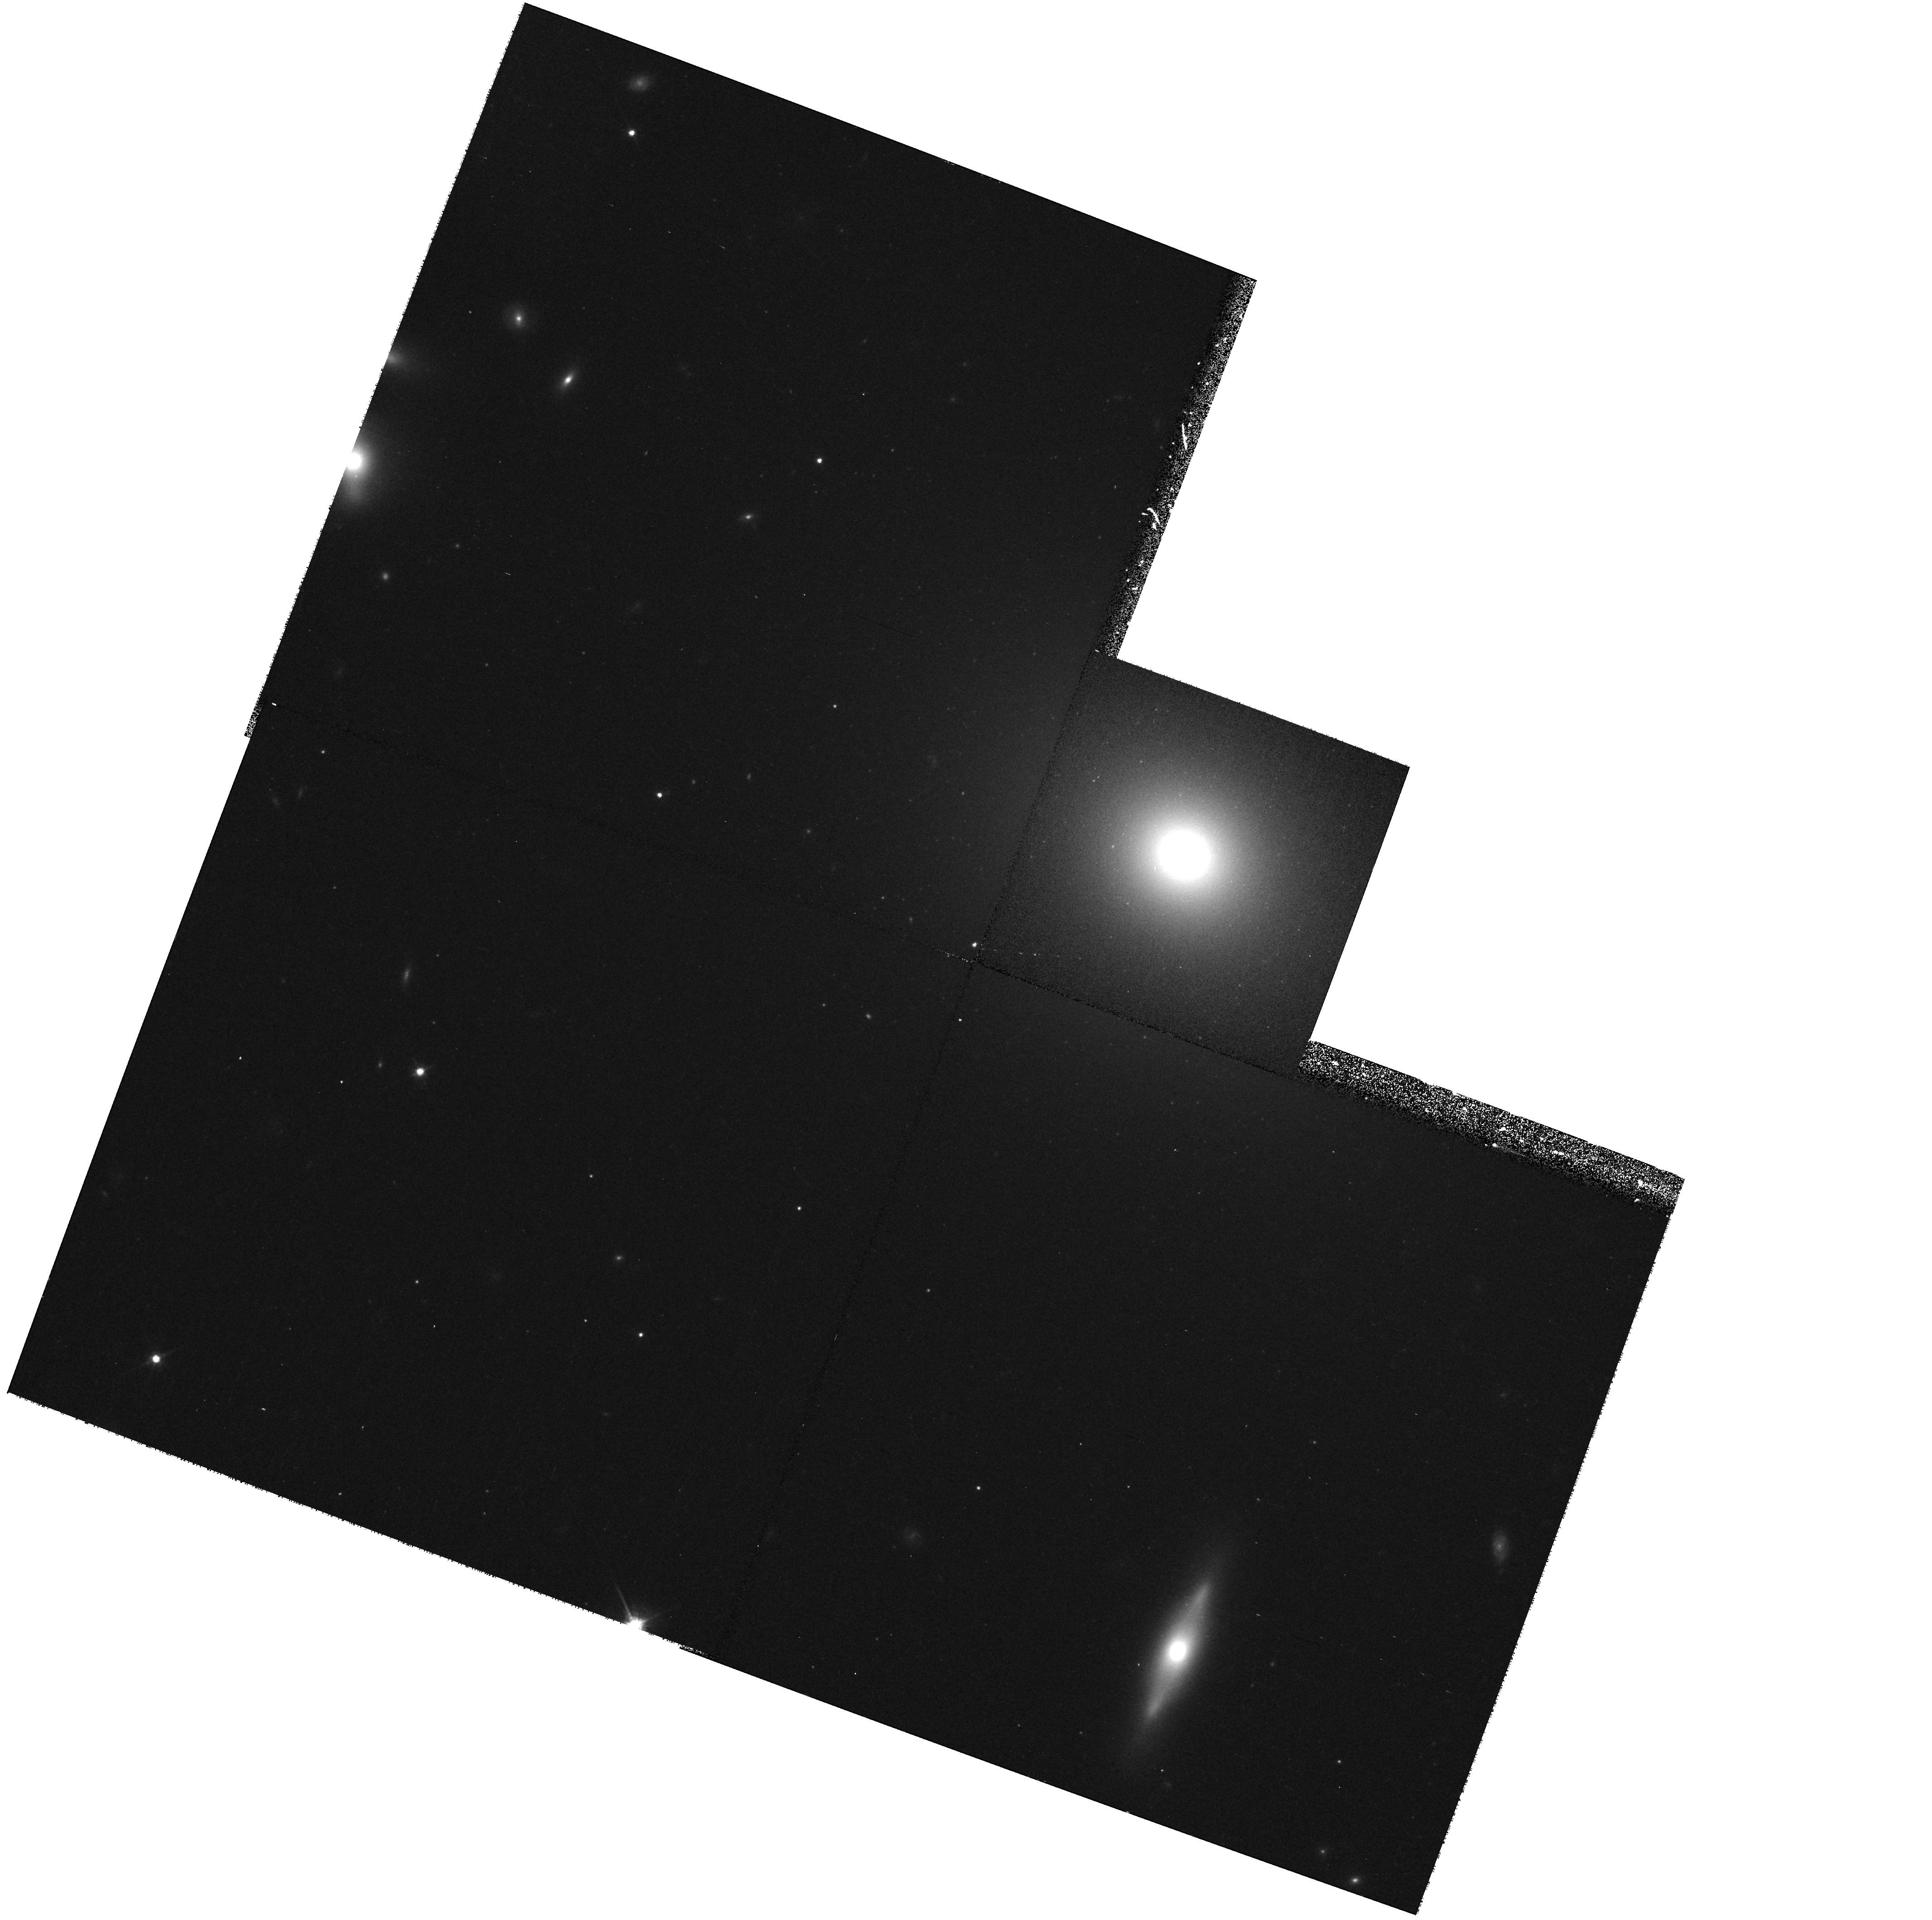
Target: ABELL1836-BCG
Instrument: WFPC2/PC
Filter: F814W
Exposure: 17 min
Observation ID: hst_8683_49_wfpc2_pc_f814w_u62g49

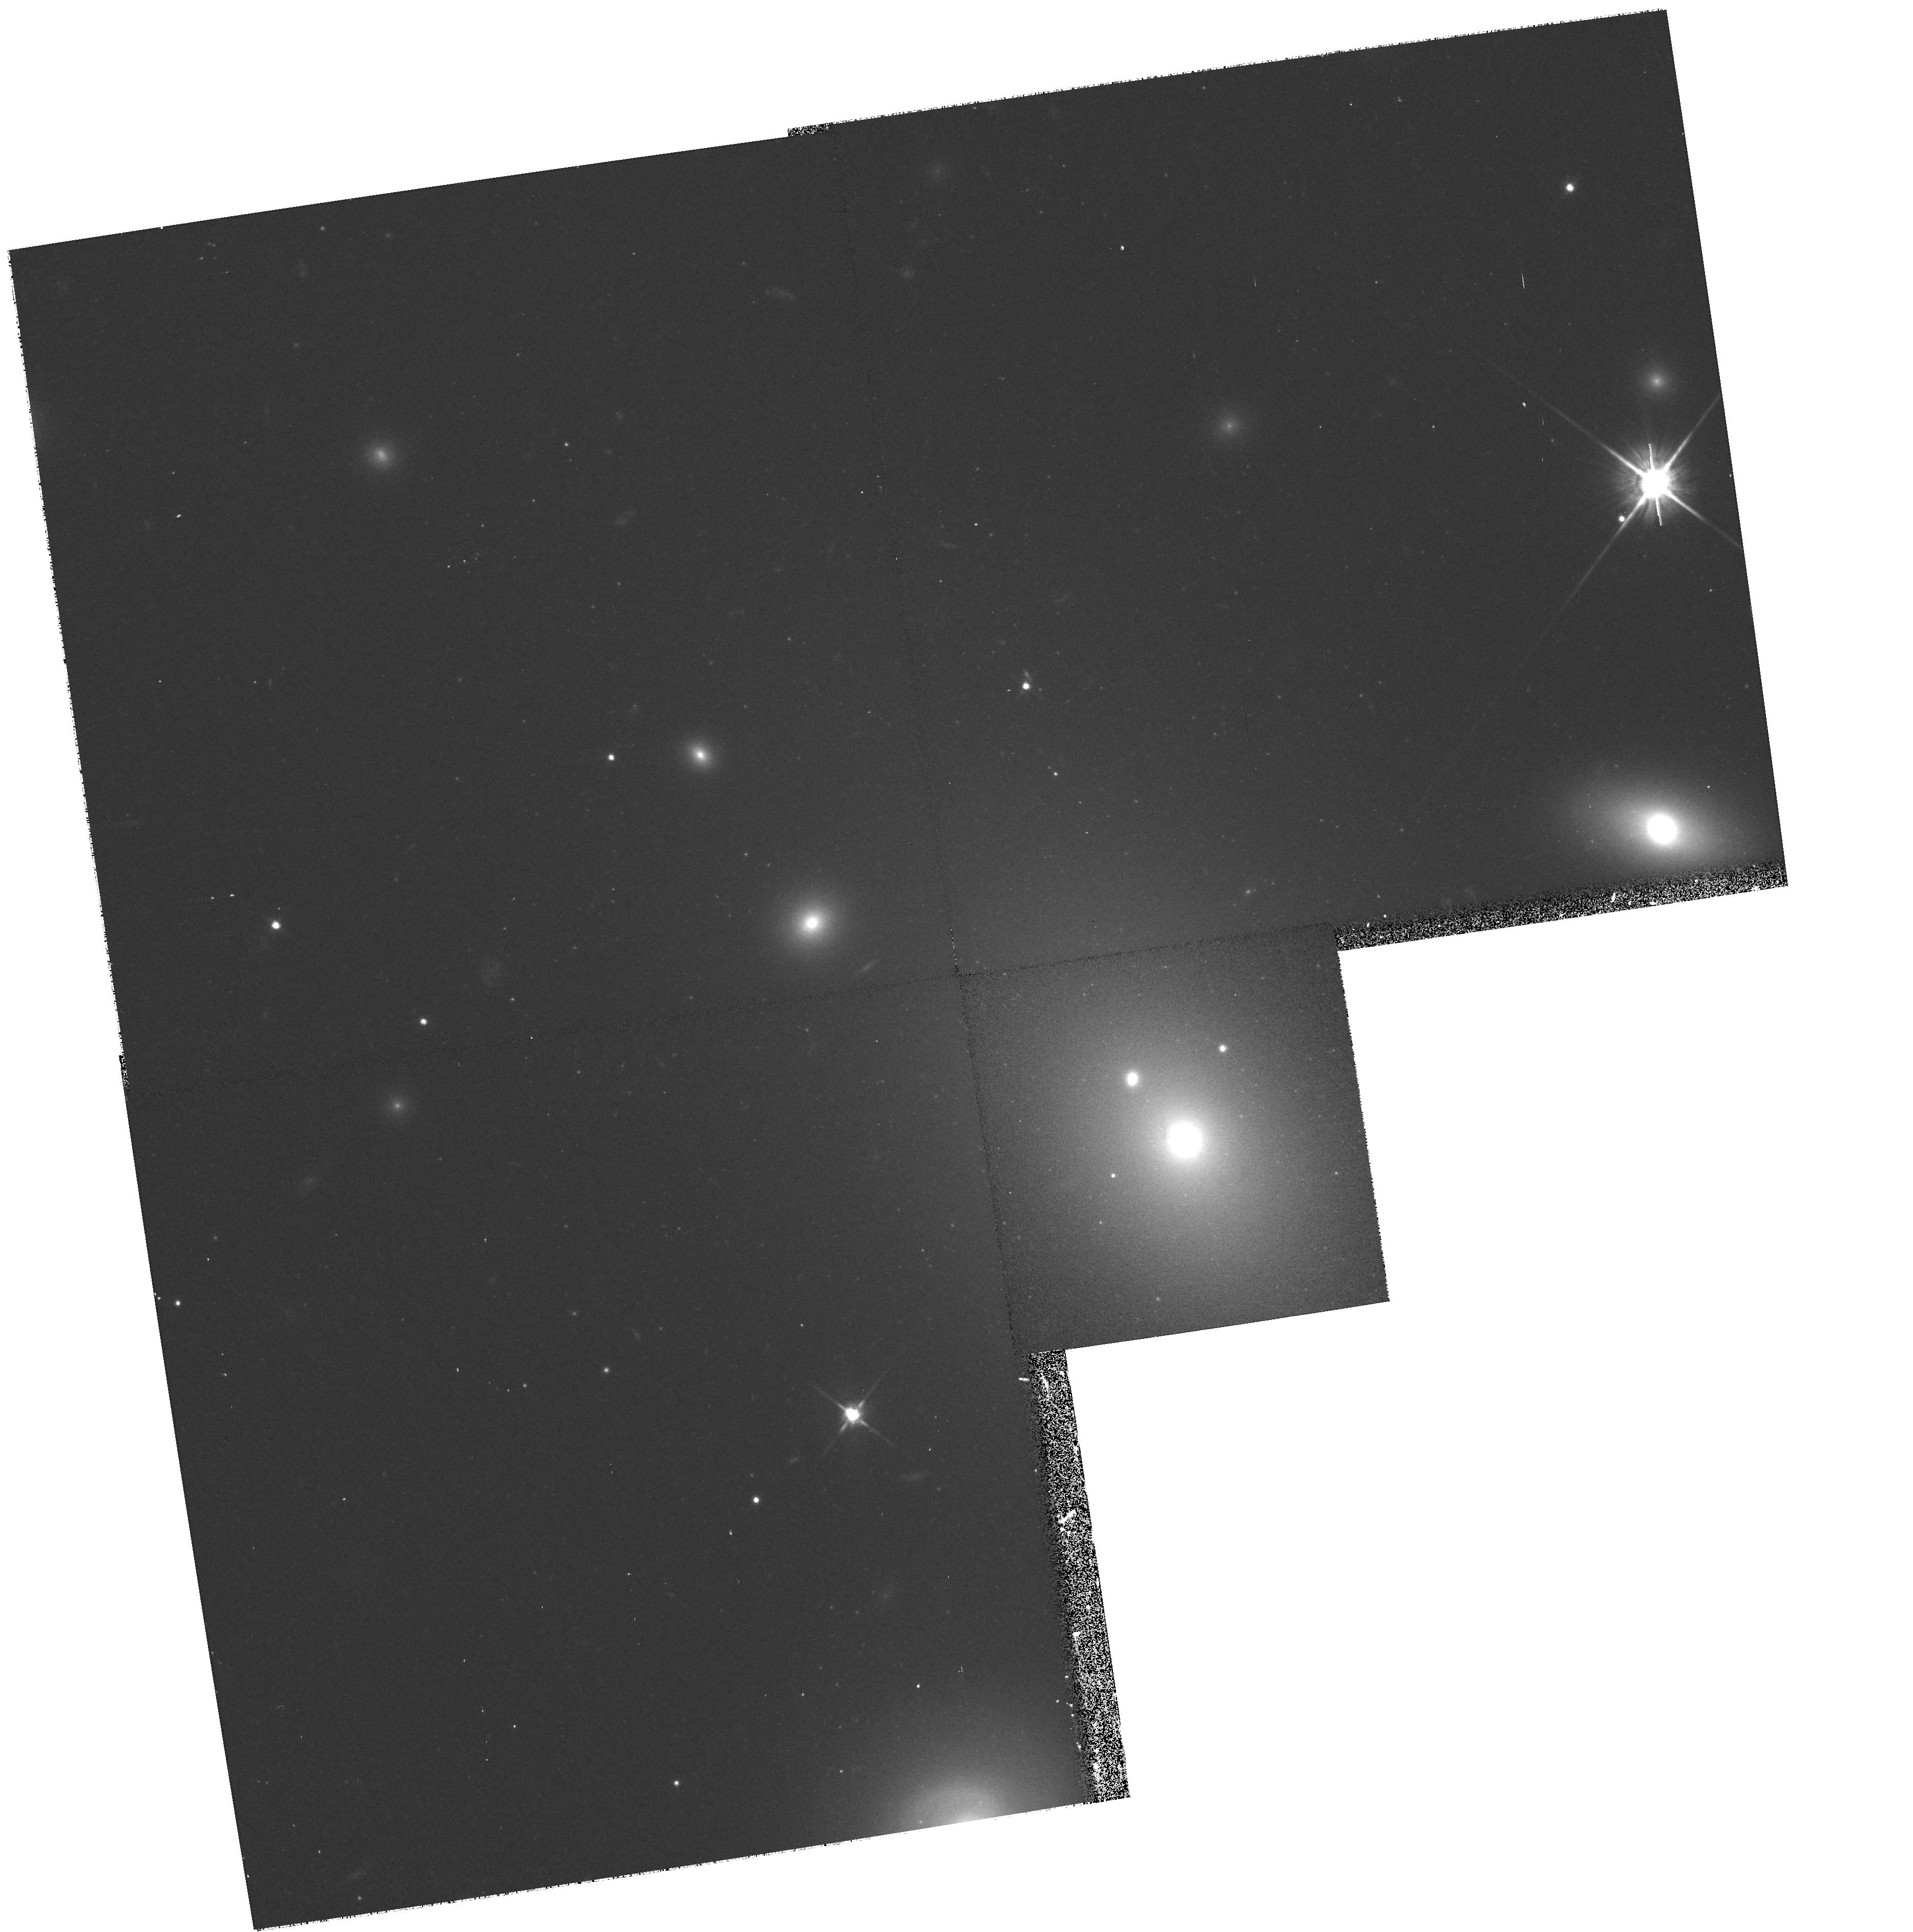
Target: ABELL2052-BCG
Instrument: WFPC2/PC
Filter: F814W
Exposure: 17 min
Observation ID: hst_8683_52_wfpc2_pc_f814w_u62g52

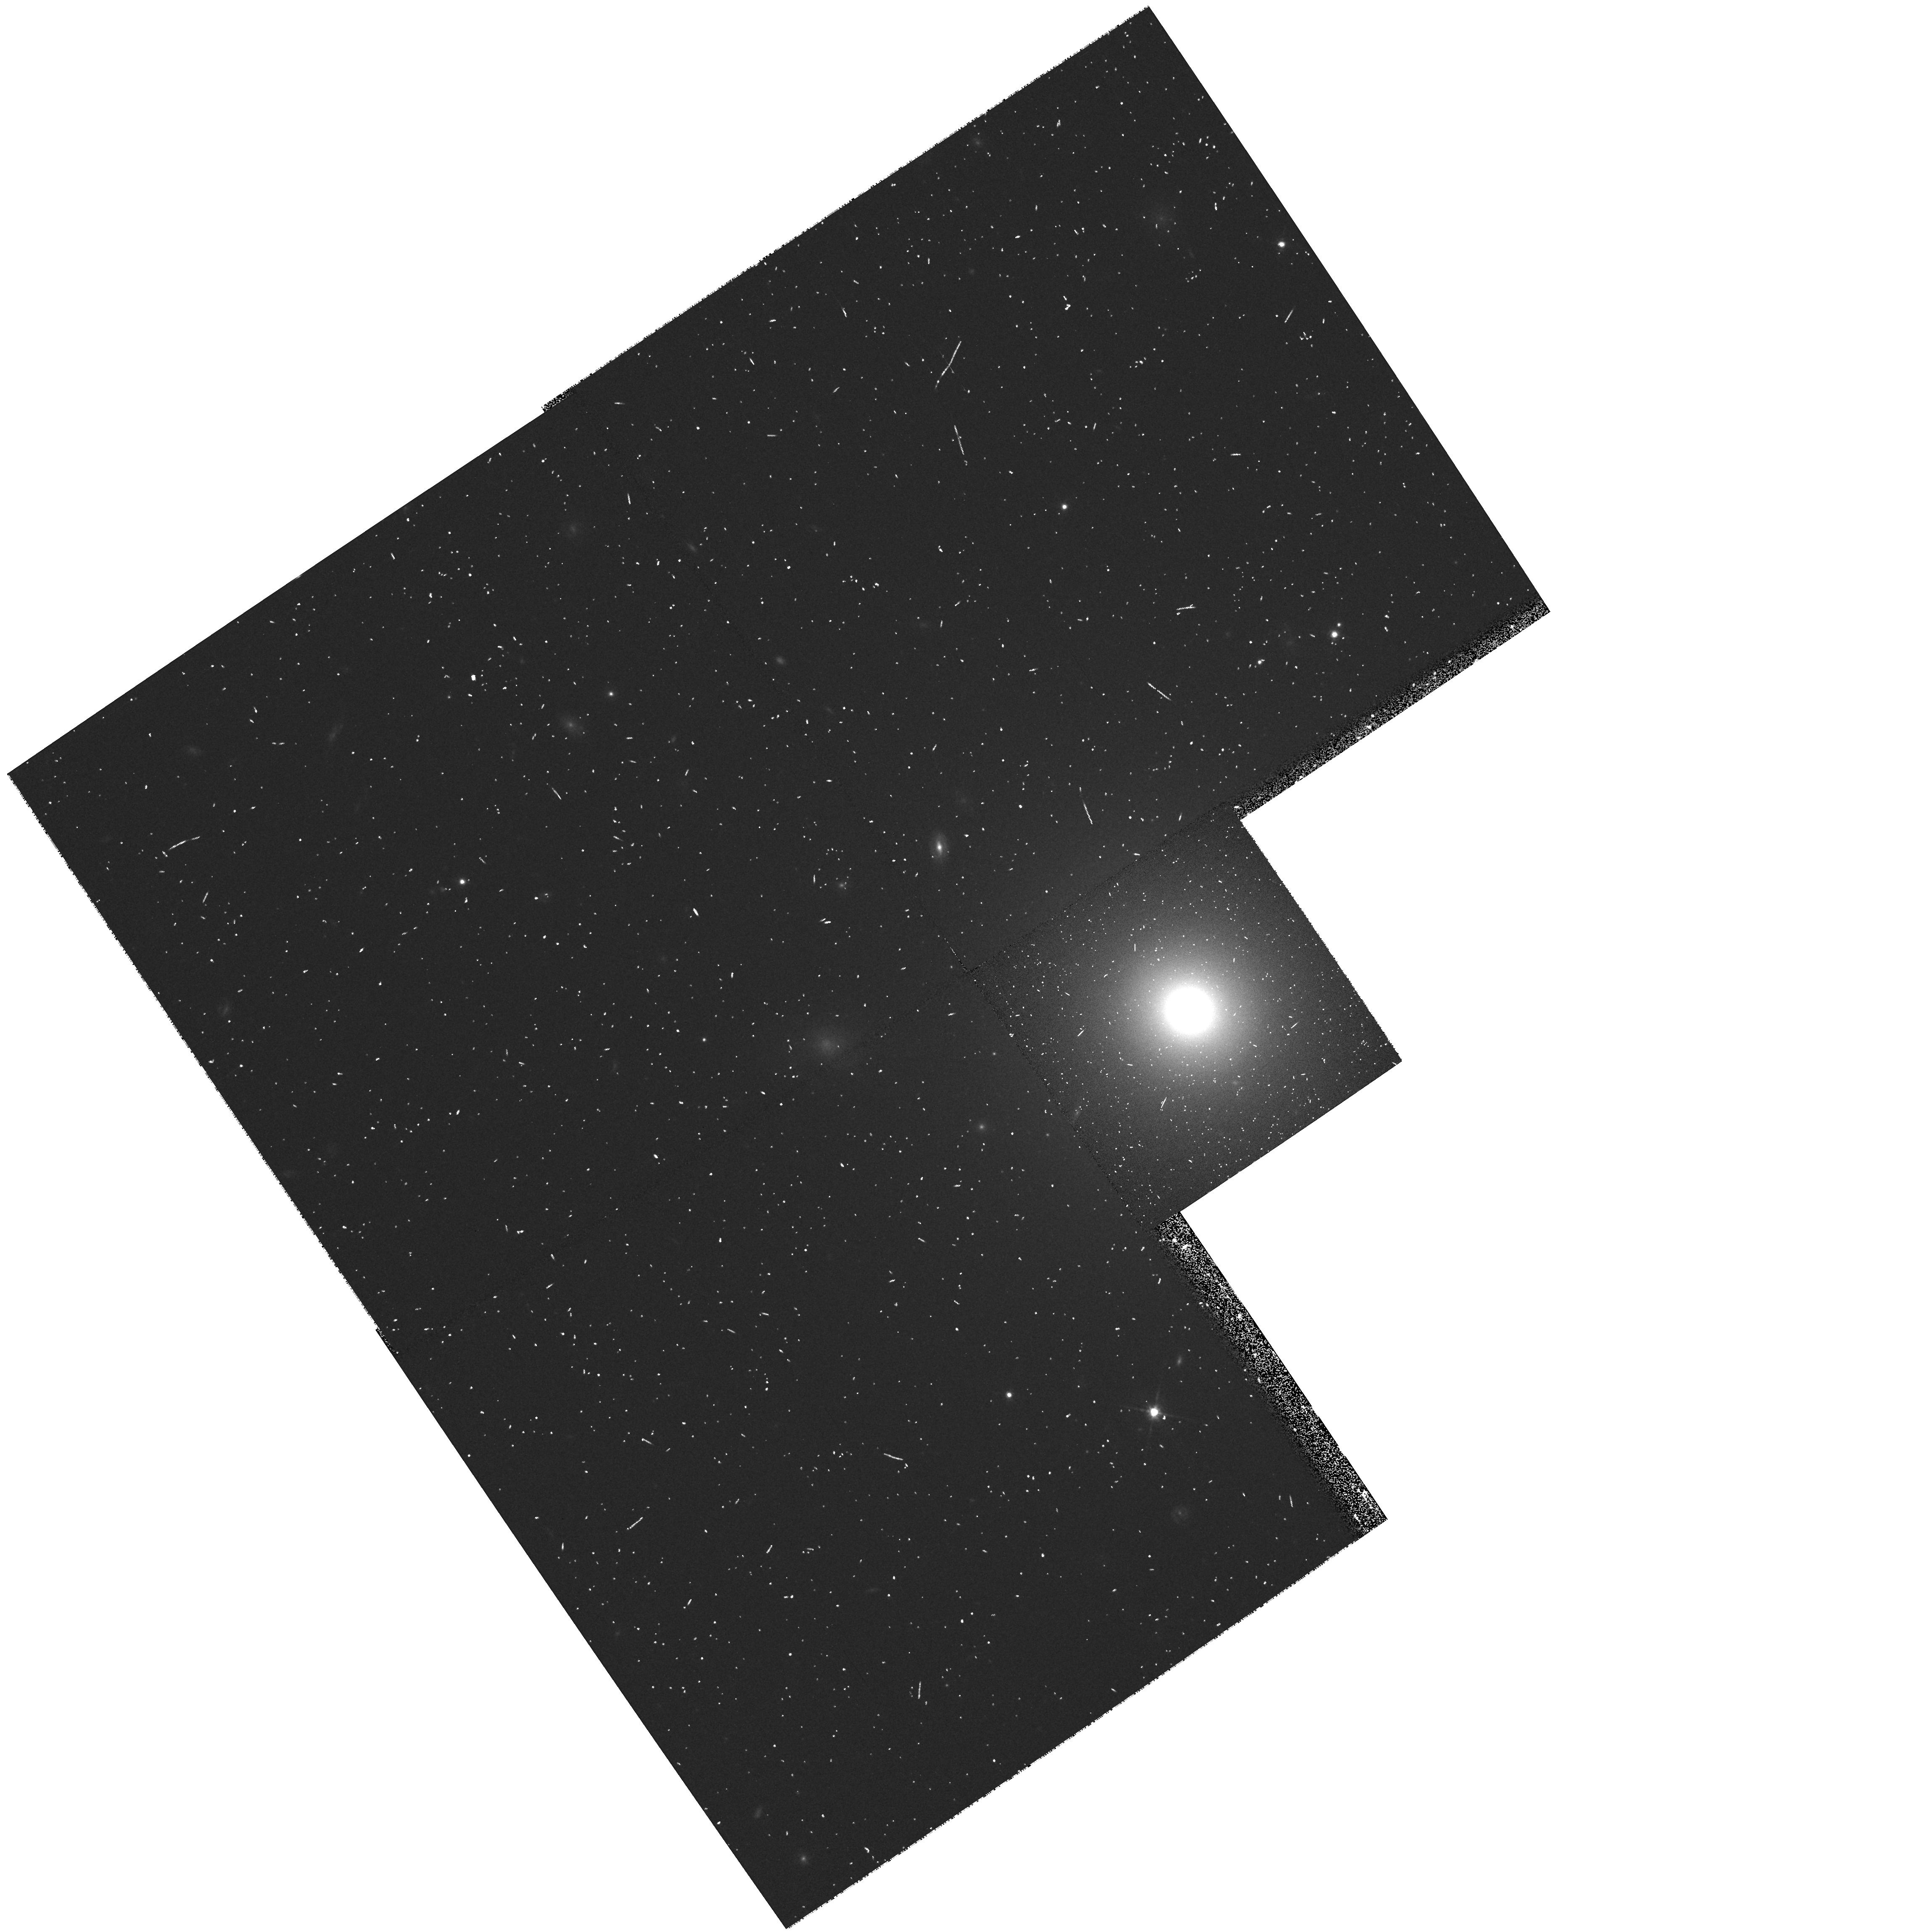
Target: ABELL4049-BCG
Instrument: WFPC2/PC
Filter: F814W
Exposure: 8 min
Observation ID: hst_8683_9s_wfpc2_pc_f814w_u62g9s

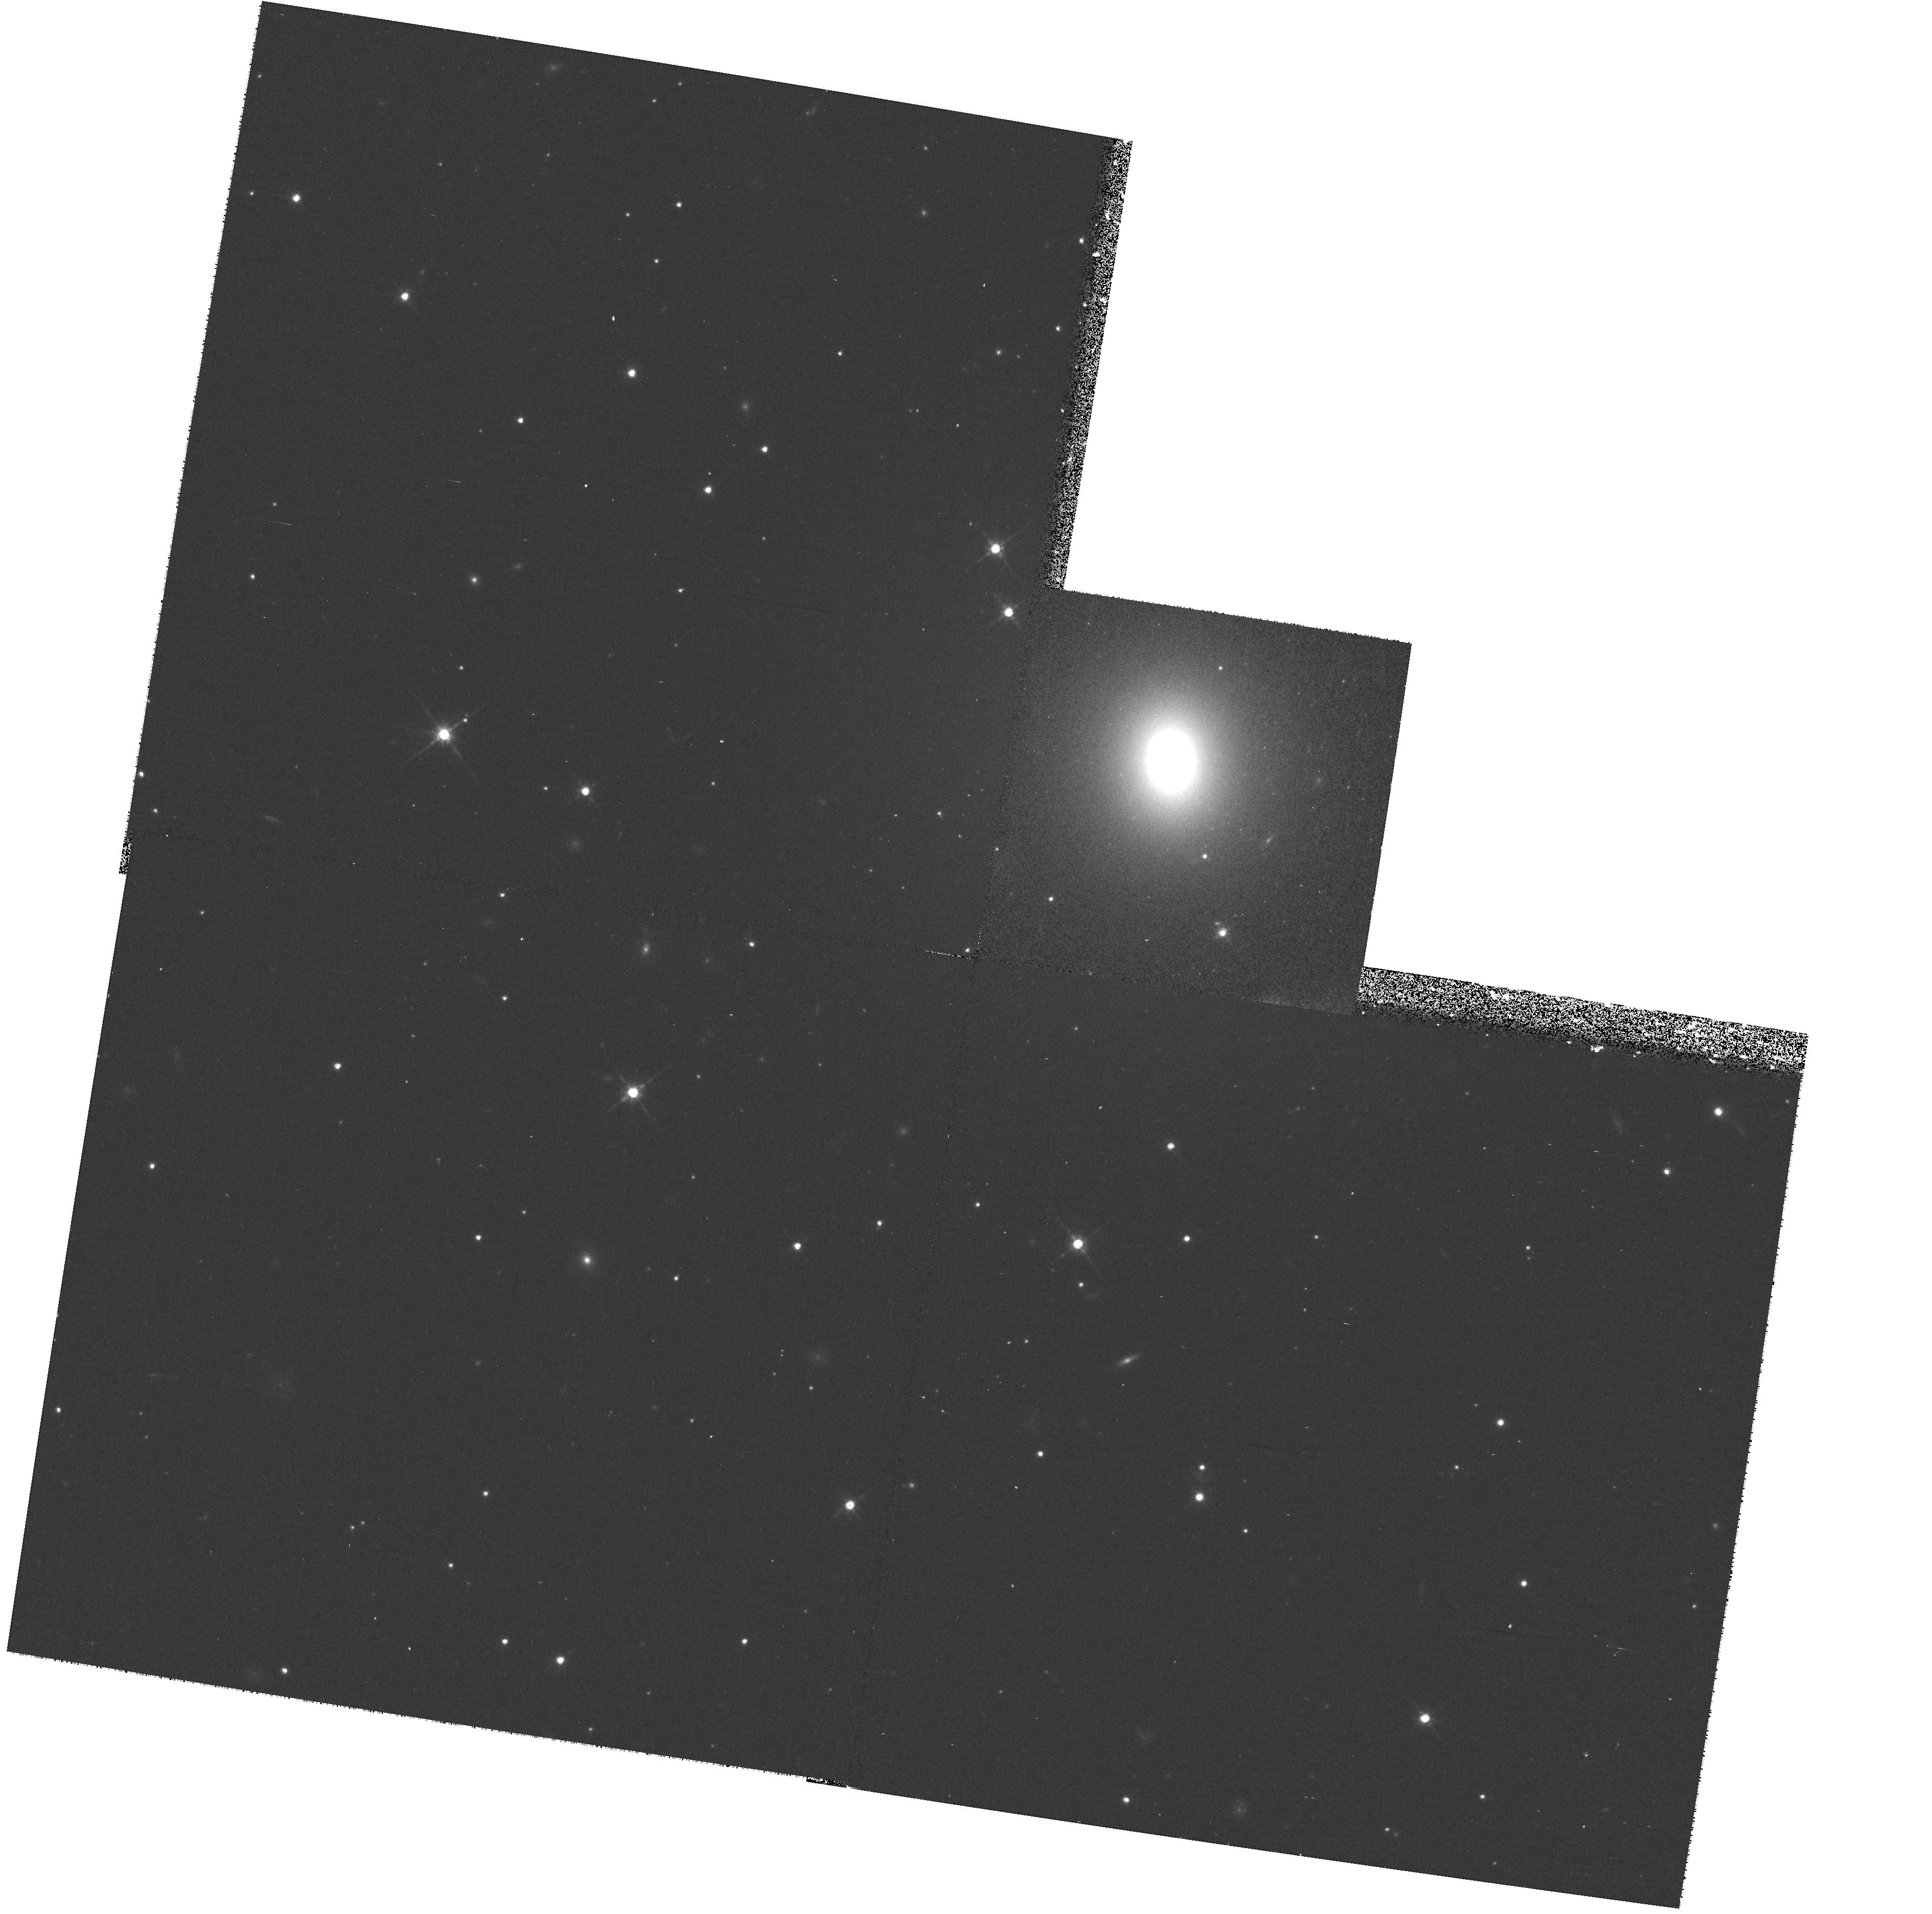
Target: ABELL3570-BCG
Instrument: WFPC2/PC
Filter: F814W
Exposure: 17 min
Observation ID: hst_8683_9a_wfpc2_pc_f814w_u62g9a

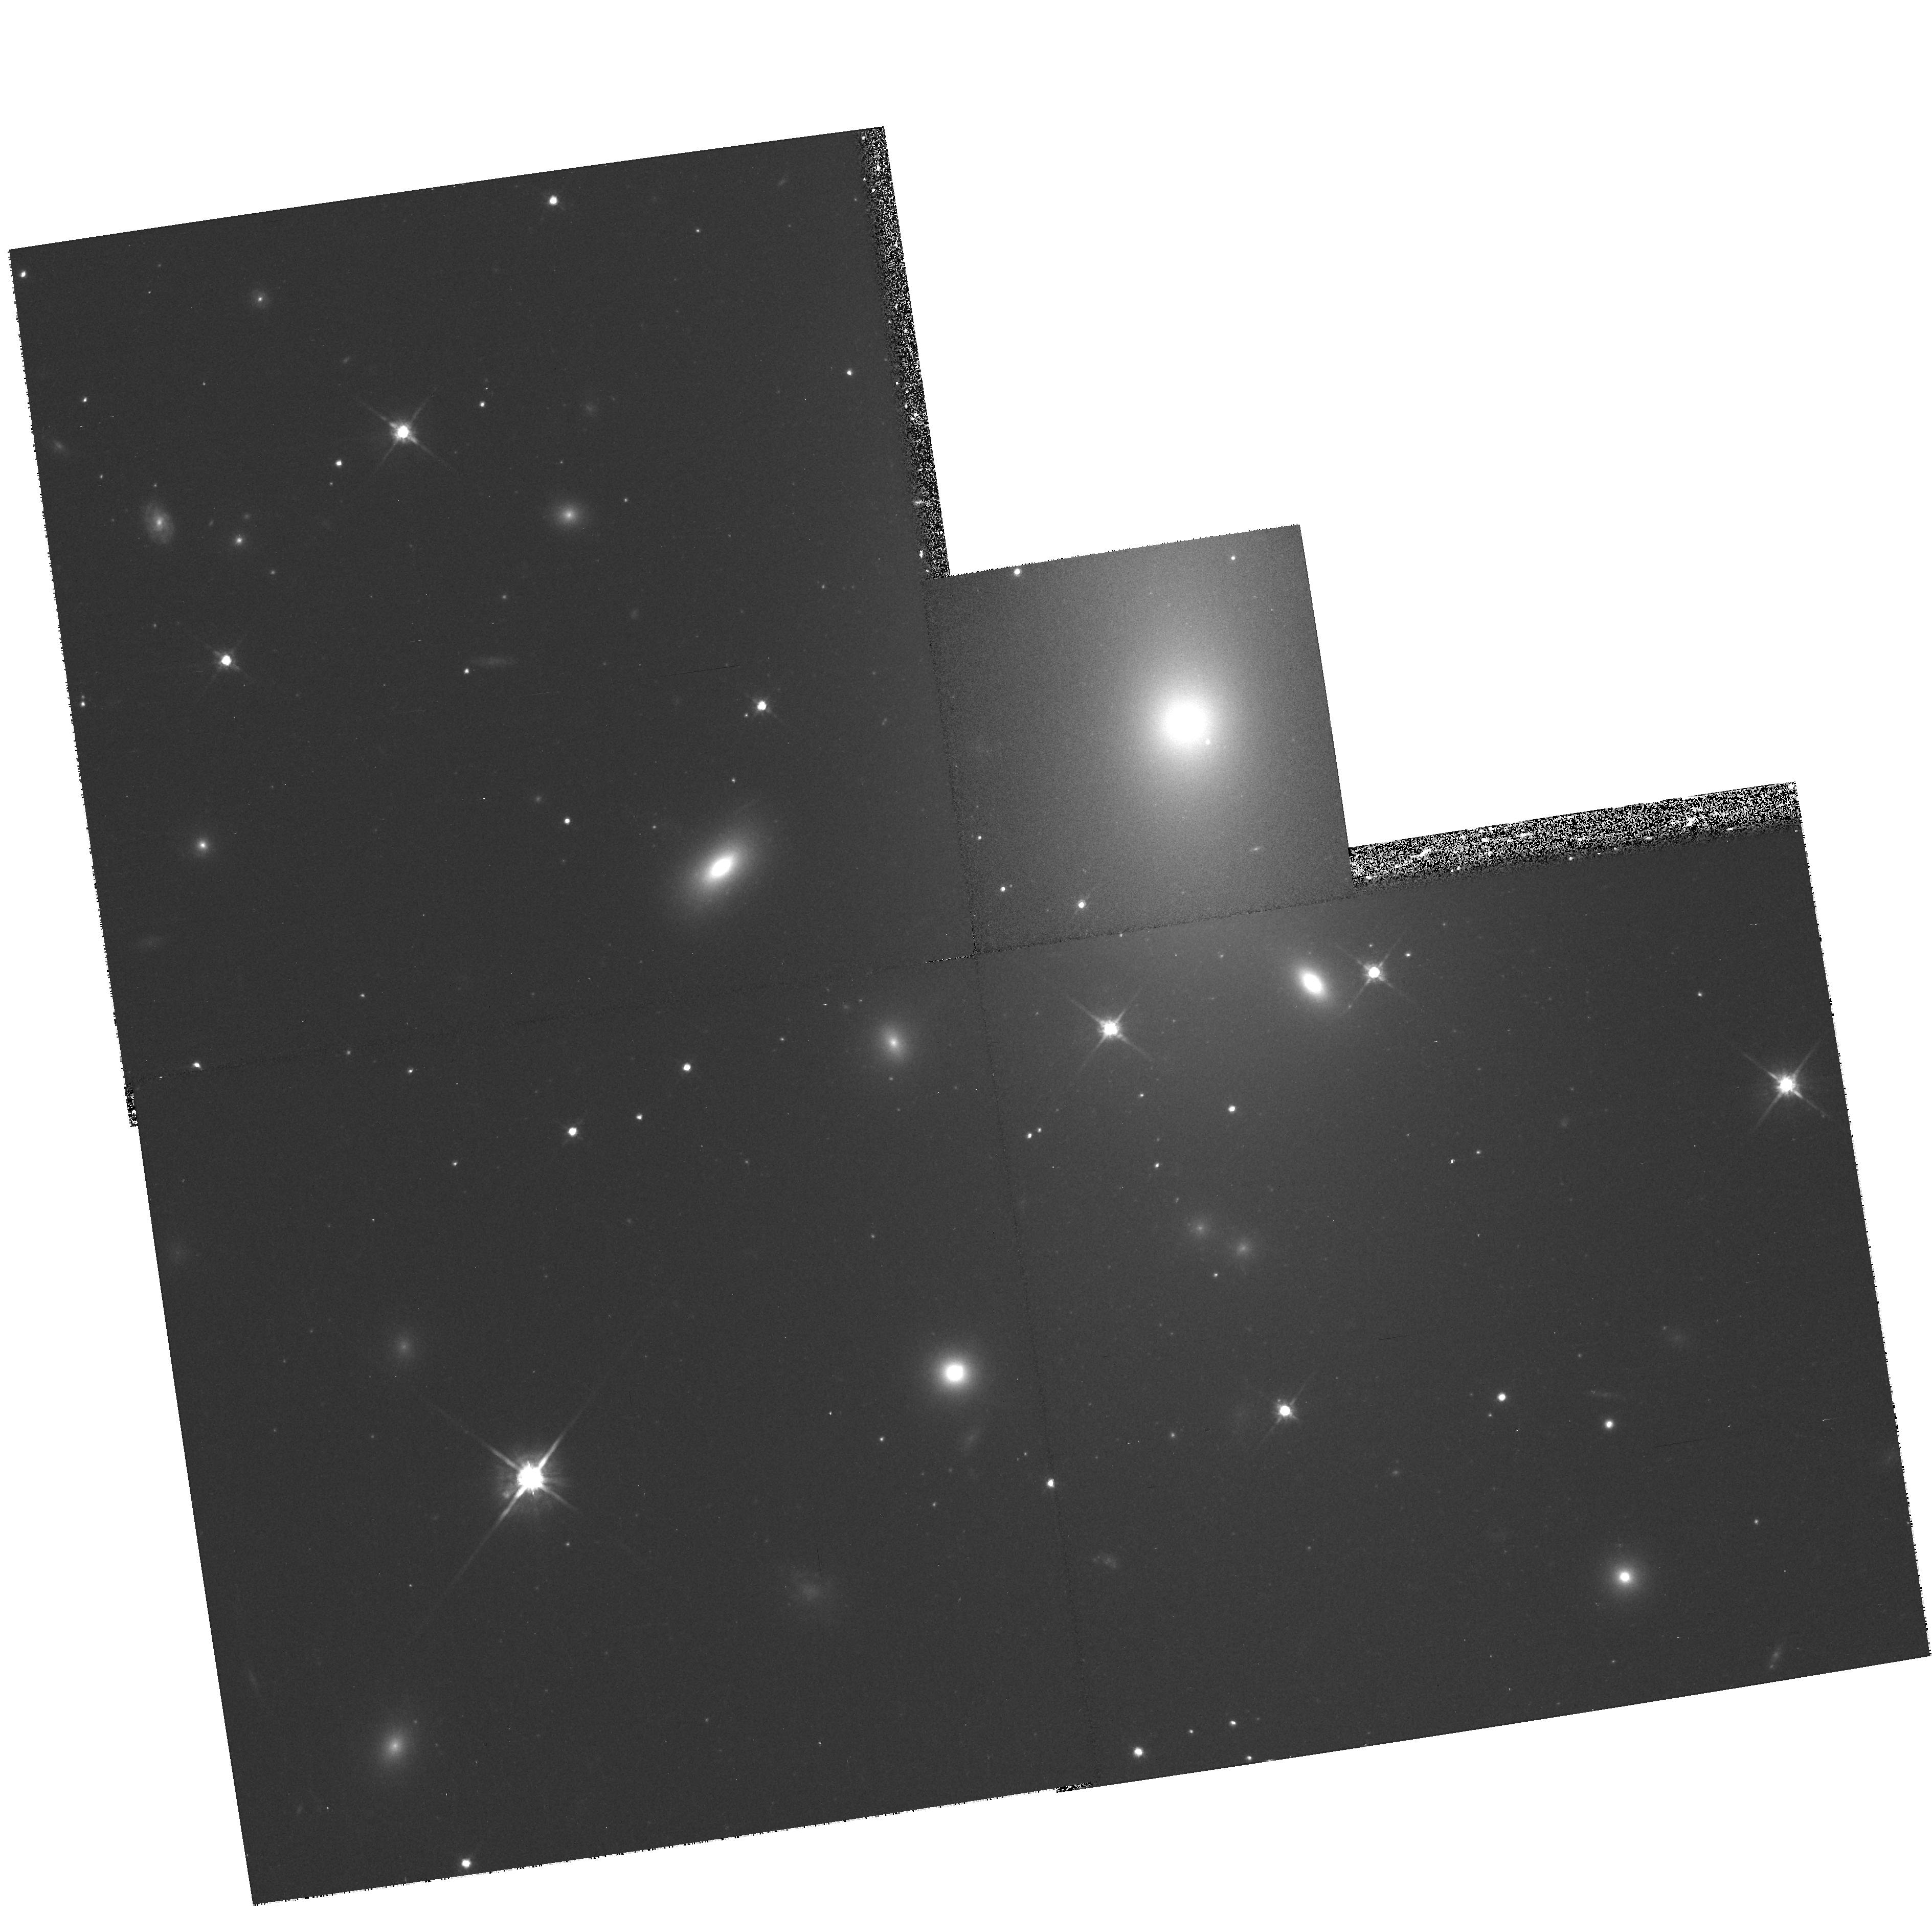
Target: ABELL3571-BCG
Instrument: WFPC2/PC
Filter: F814W
Exposure: 17 min
Observation ID: hst_8683_9b_wfpc2_pc_f814w_u62g9b

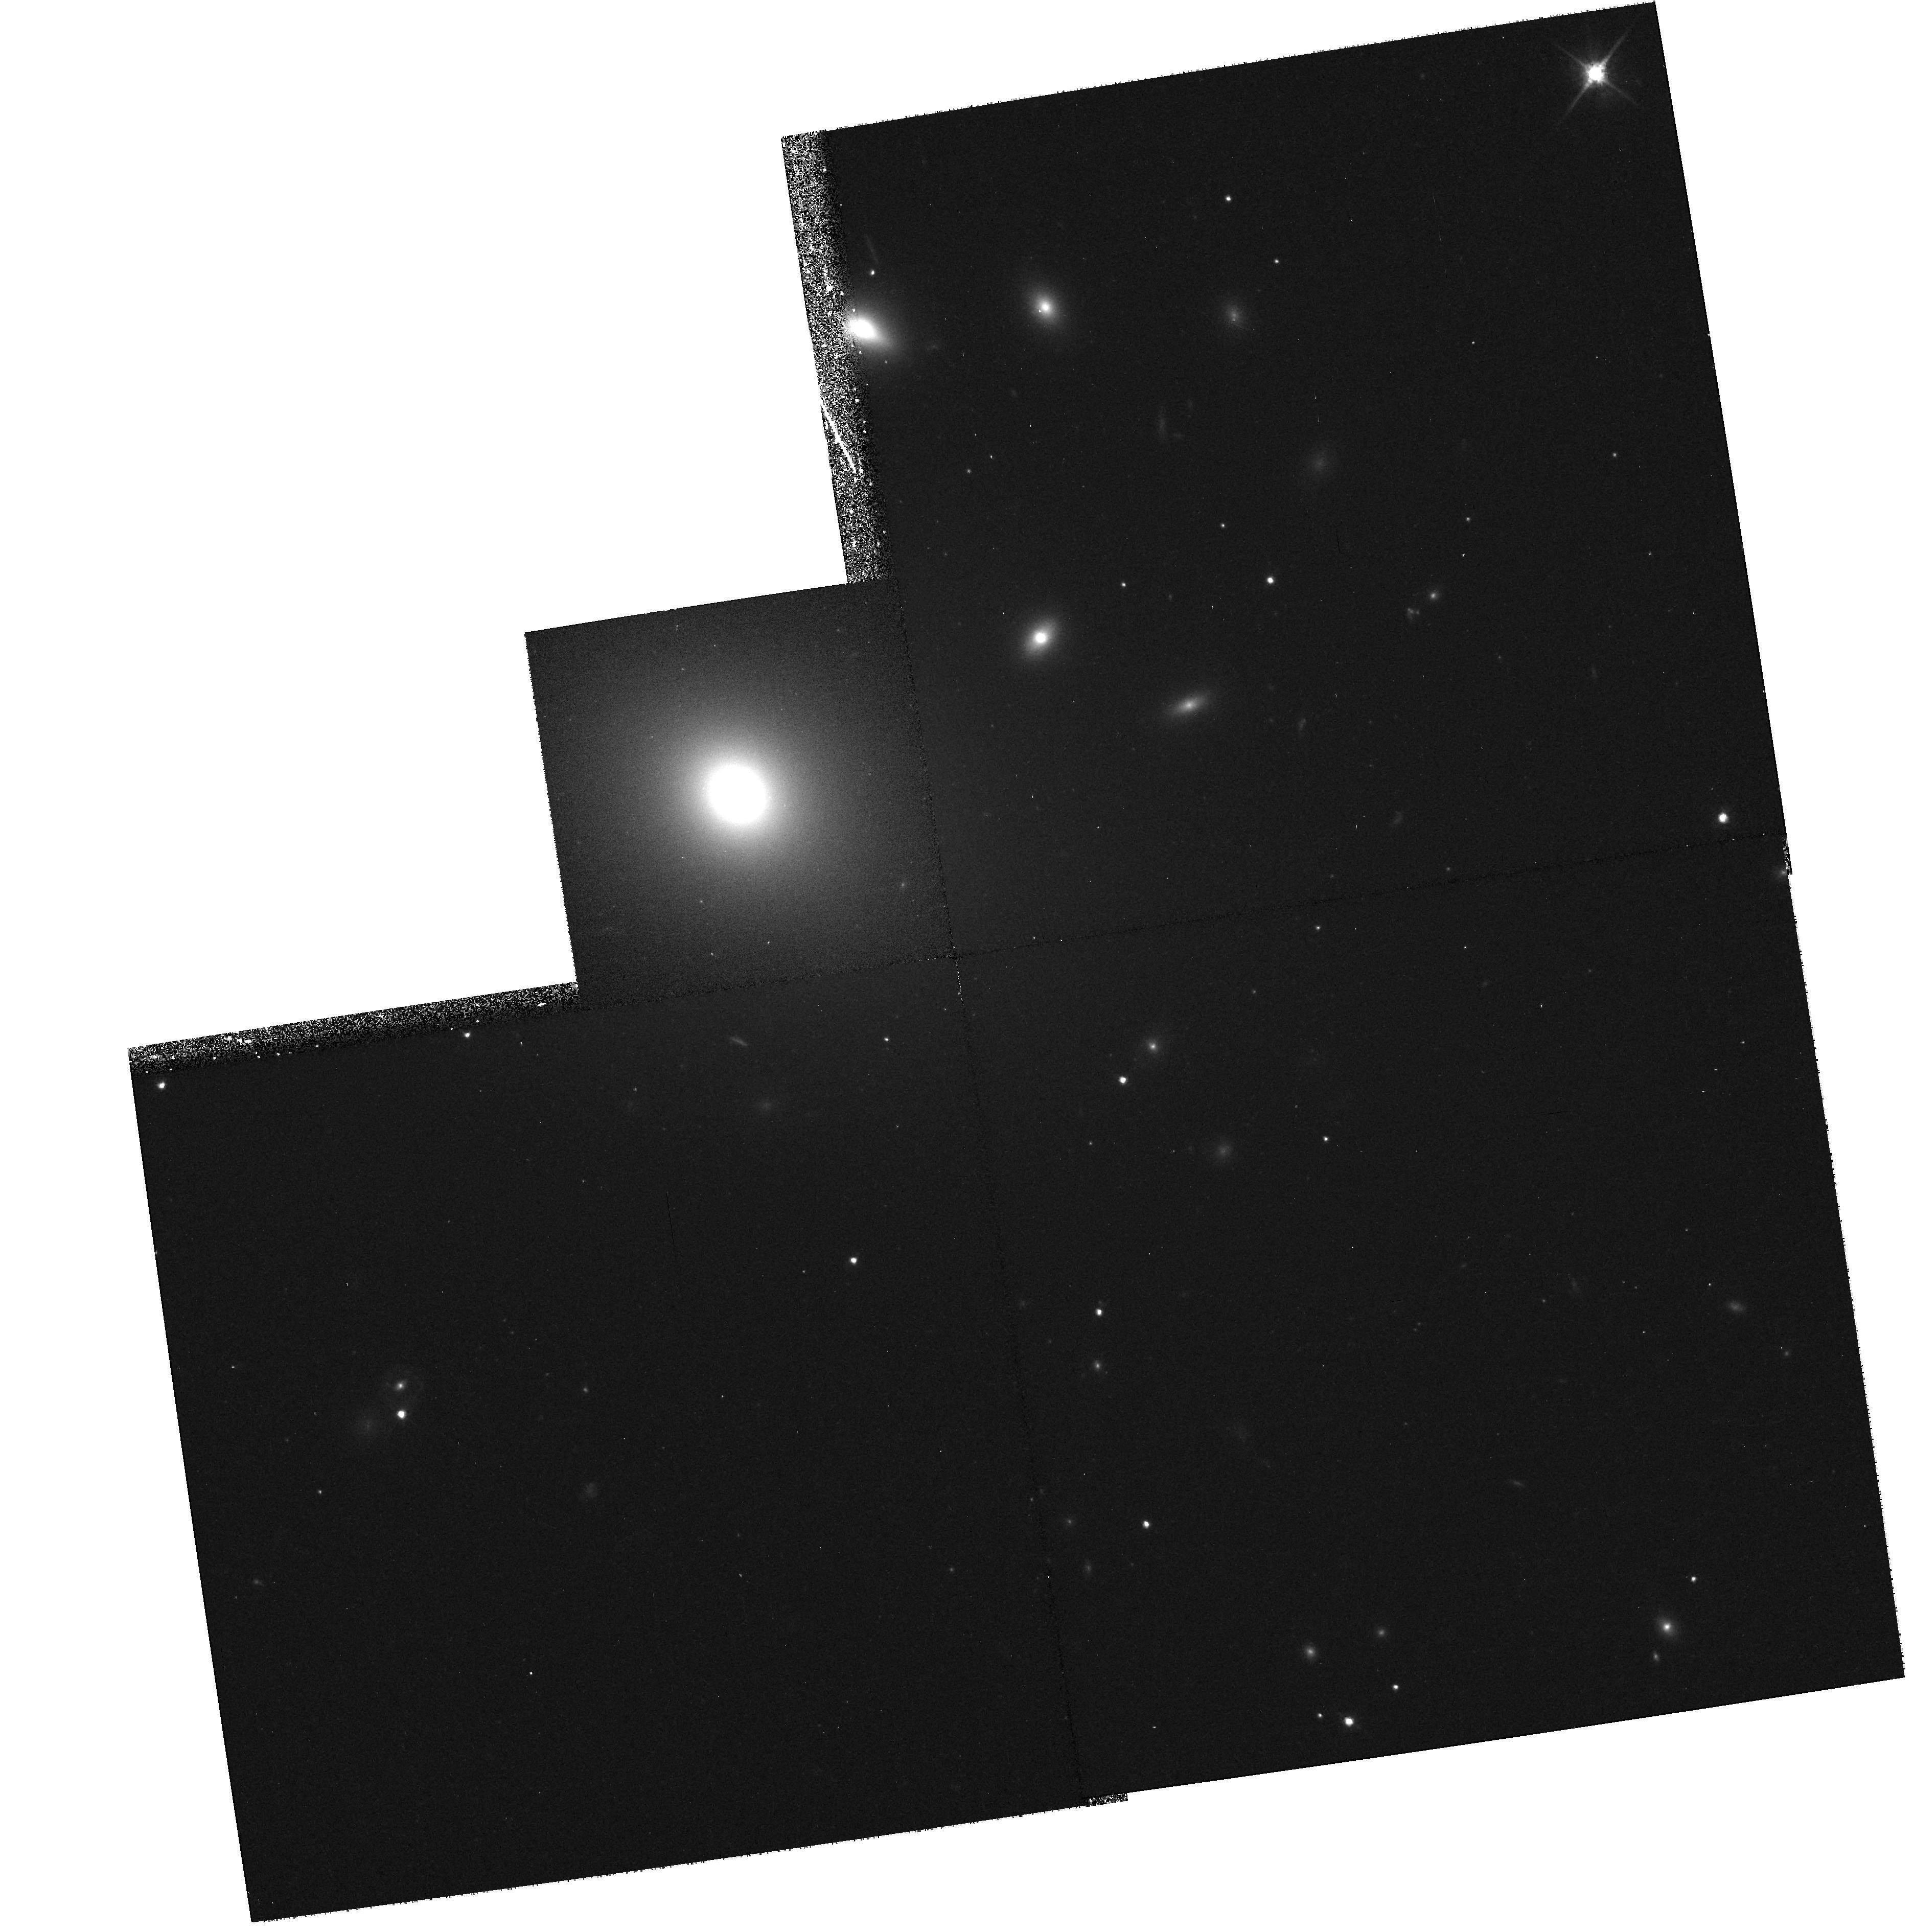
Target: ABELL260-BCG
Instrument: WFPC2/PC
Filter: F814W
Exposure: 17 min
Observation ID: hst_8683_10_wfpc2_pc_f814w_u62g10

Imaging of brightest cluster galaxies: the high end of the black hole mass distribution (PI: van der Marel, Roeland P.)

Kinematic black hole detections in galaxies indicate that the mass M_bh correlates with both optical luminosity L and radio power P. However, these quantities are themselves not tightly correlated, suggesting the existence of a multi-variate relation between M_bh, L and P. To study this relation we will undertake a WFPC2 I-band snapshot survey of brightest cluster galaxies (BCGs). BCGs have a nearly universal optical luminosity, but their radio power varies by >10^4. We will infer the nuclear surface brightness profiles and central cusp slopes, which yield photometric BH mass determinations using Young's adiabatic BH growth models. Such determinations agree well with kinematical measurements (van der Marel 1999), so this provides an efficient method to study a large sample without time-consuming spectroscopy. We focus on the galaxies in the volume limited sample (z <= 0.05) that we have studied from the ground at optical (Lauer & Postman) and radio (Owen, O'Dea) wavelengths. We will use the HST data to estimate the scatter in cusp slope and M_bh at fixed optical luminosity, and its correlation with radio power. The images will also provide an important database for studying the relation between satellite accretion, multiple nuclei and the brightness profiles of BCGs. The dataset will be generally useful for studies of many kinds, and for maximum benefit to the community we give up all proprietary rights.